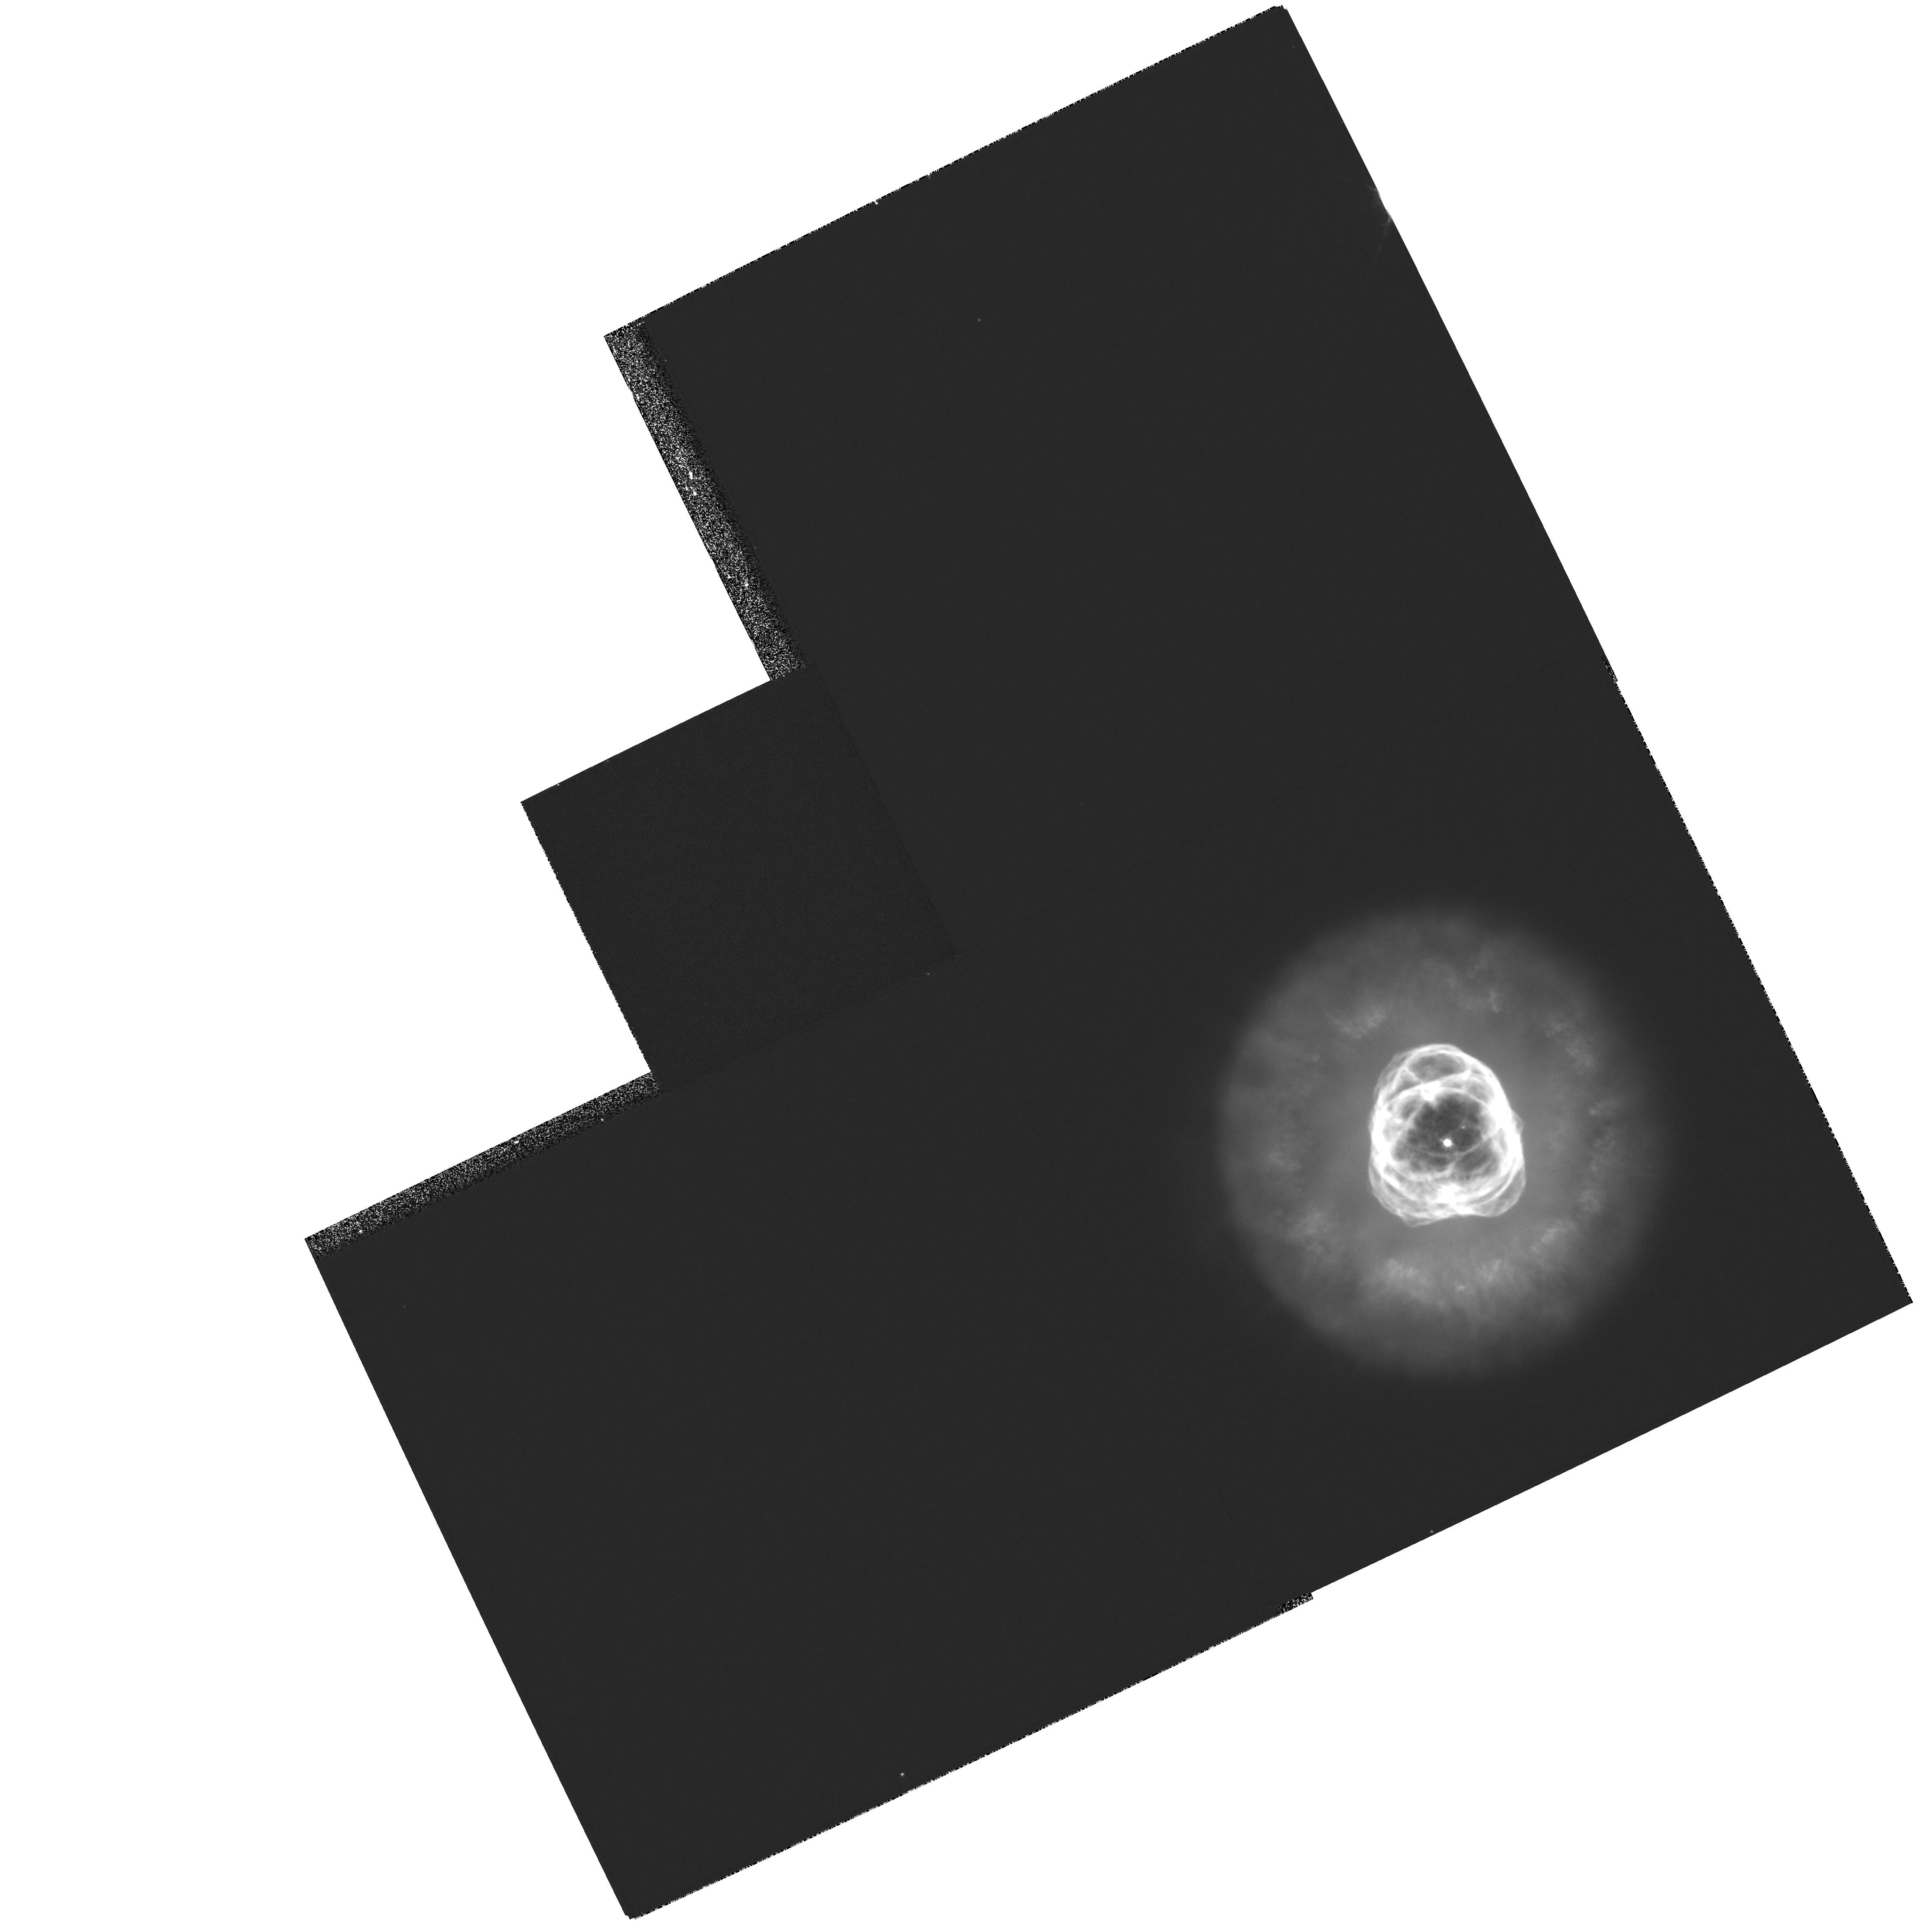
Target: NGC2392. Instrument: WFPC2/PC. Filter: F502N. Exposure: 7 min. Observation ID: hst_8499_01_wfpc2_pc_f502n_u60v01

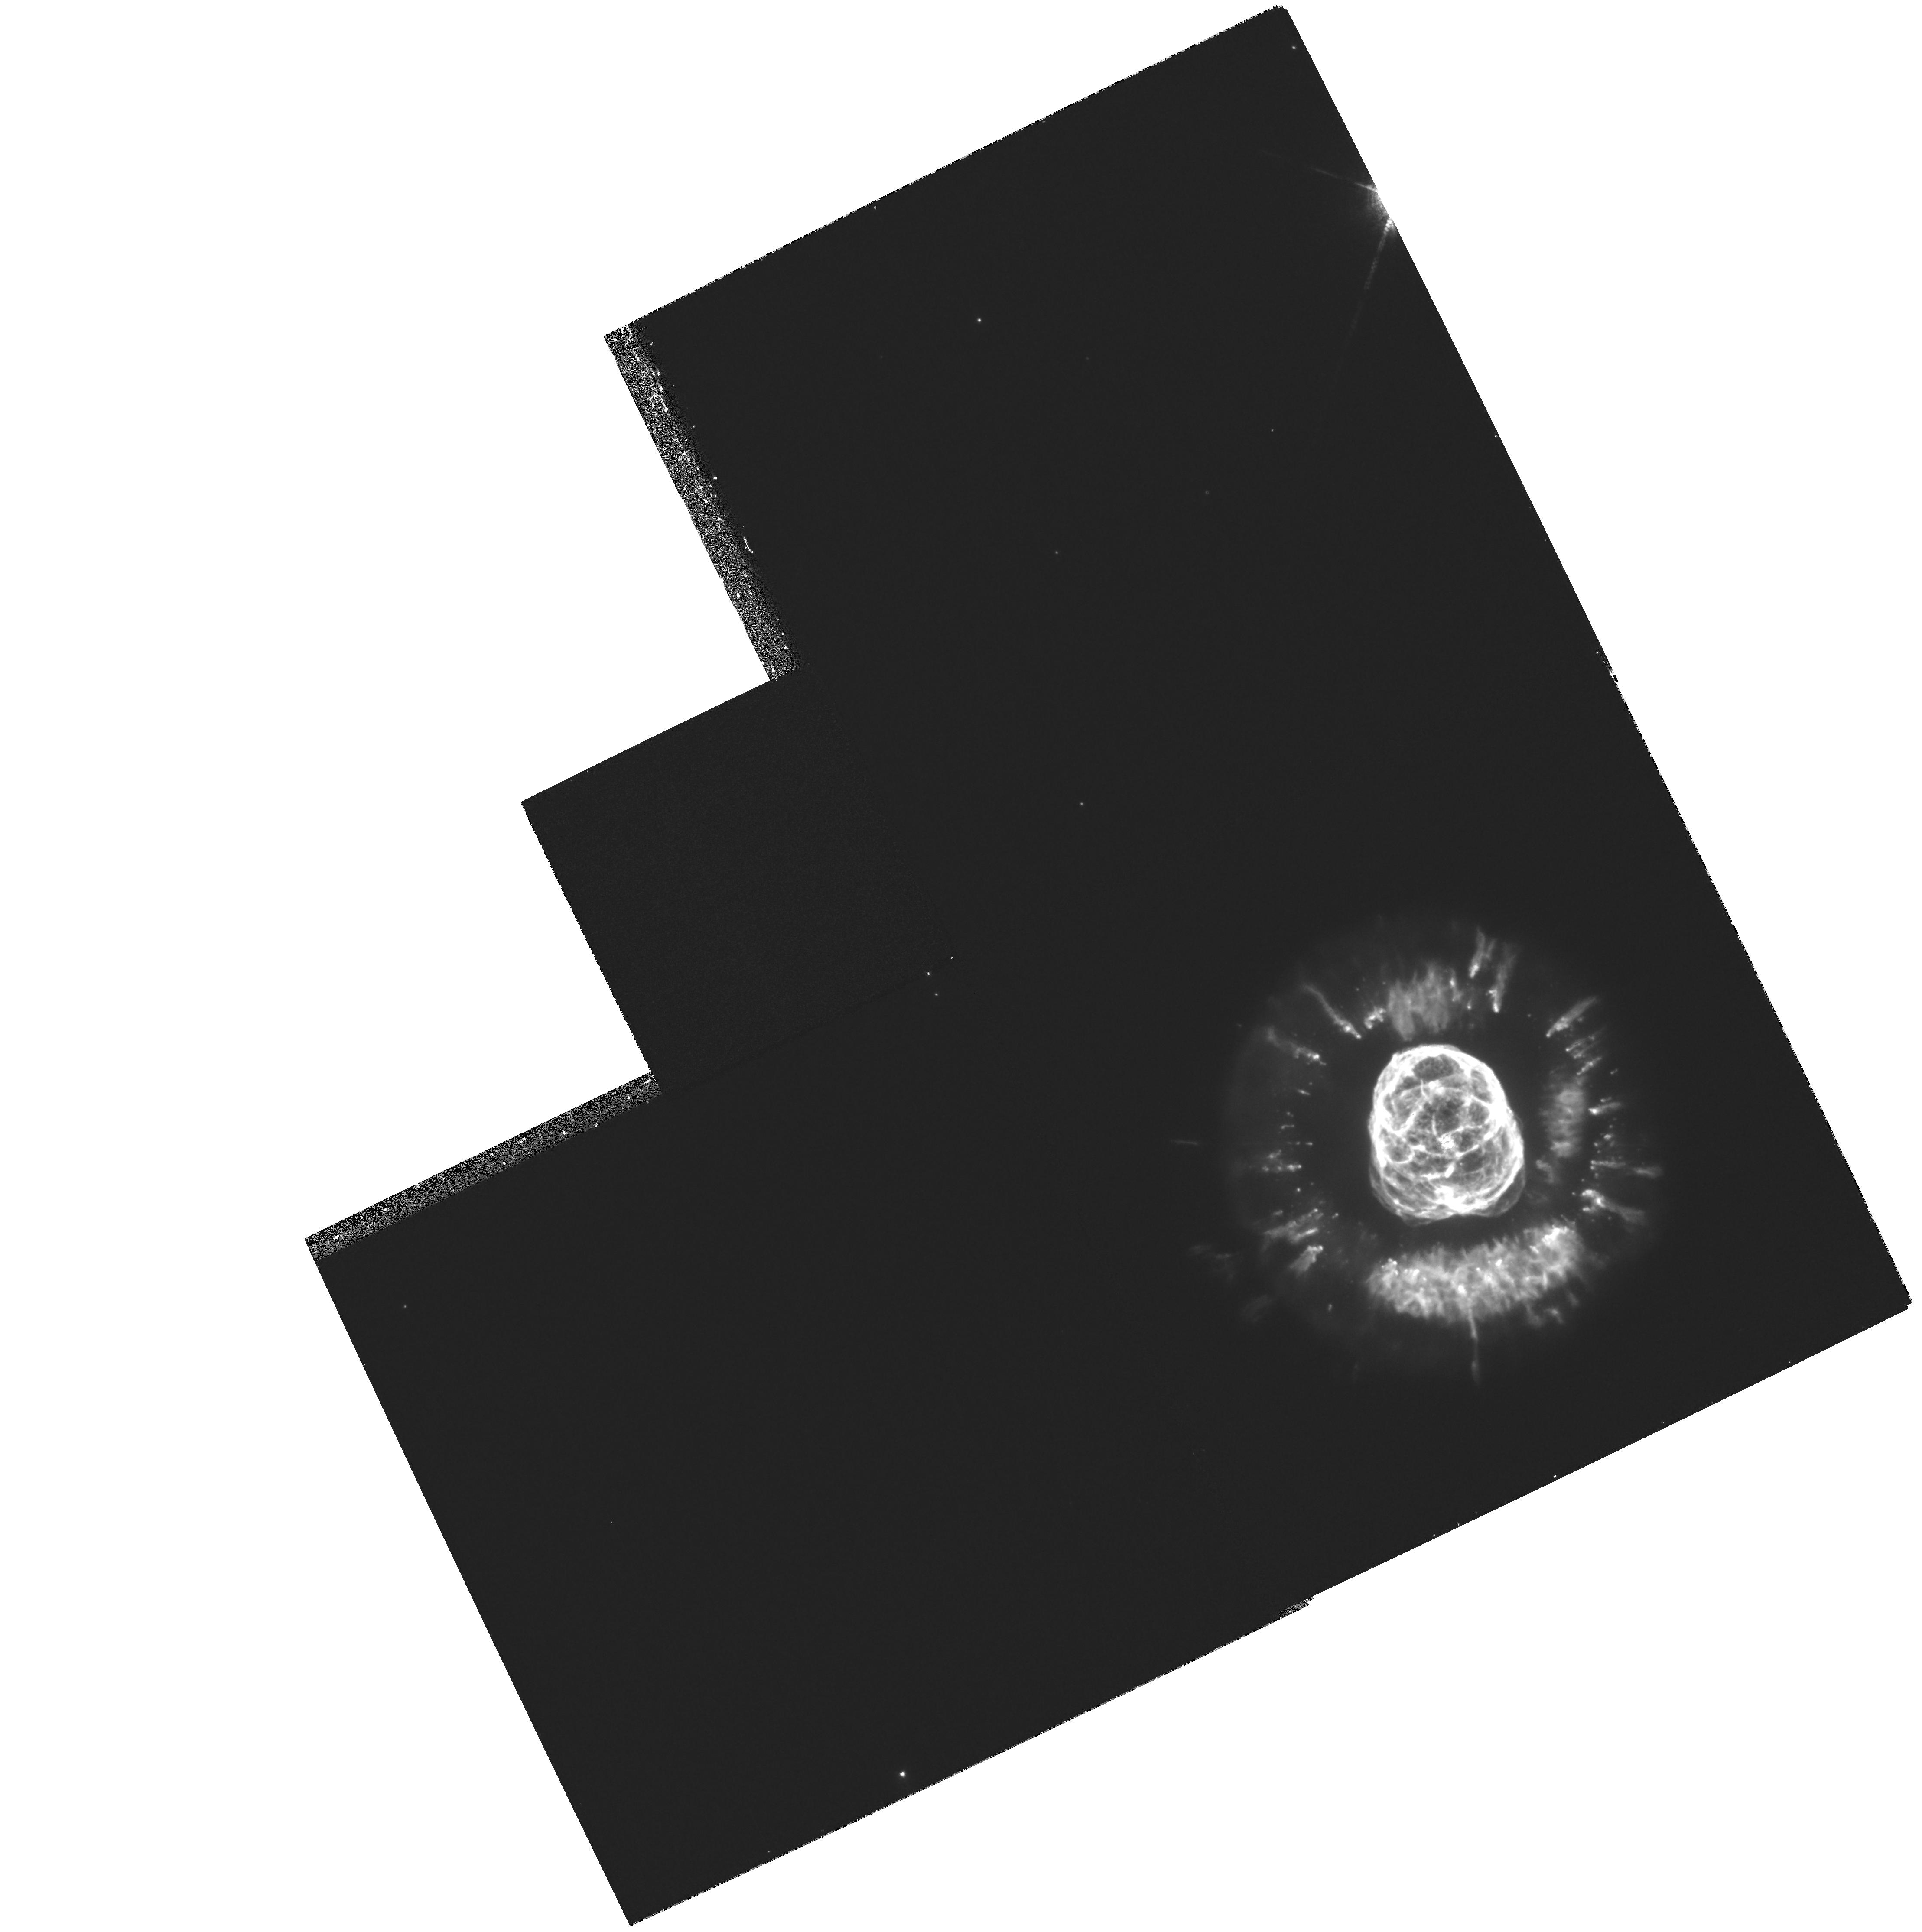
Target: NGC2392. Instrument: WFPC2/PC. Filter: F658N. Exposure: 23 min. Observation ID: hst_8499_01_wfpc2_pc_f658n_u60v01

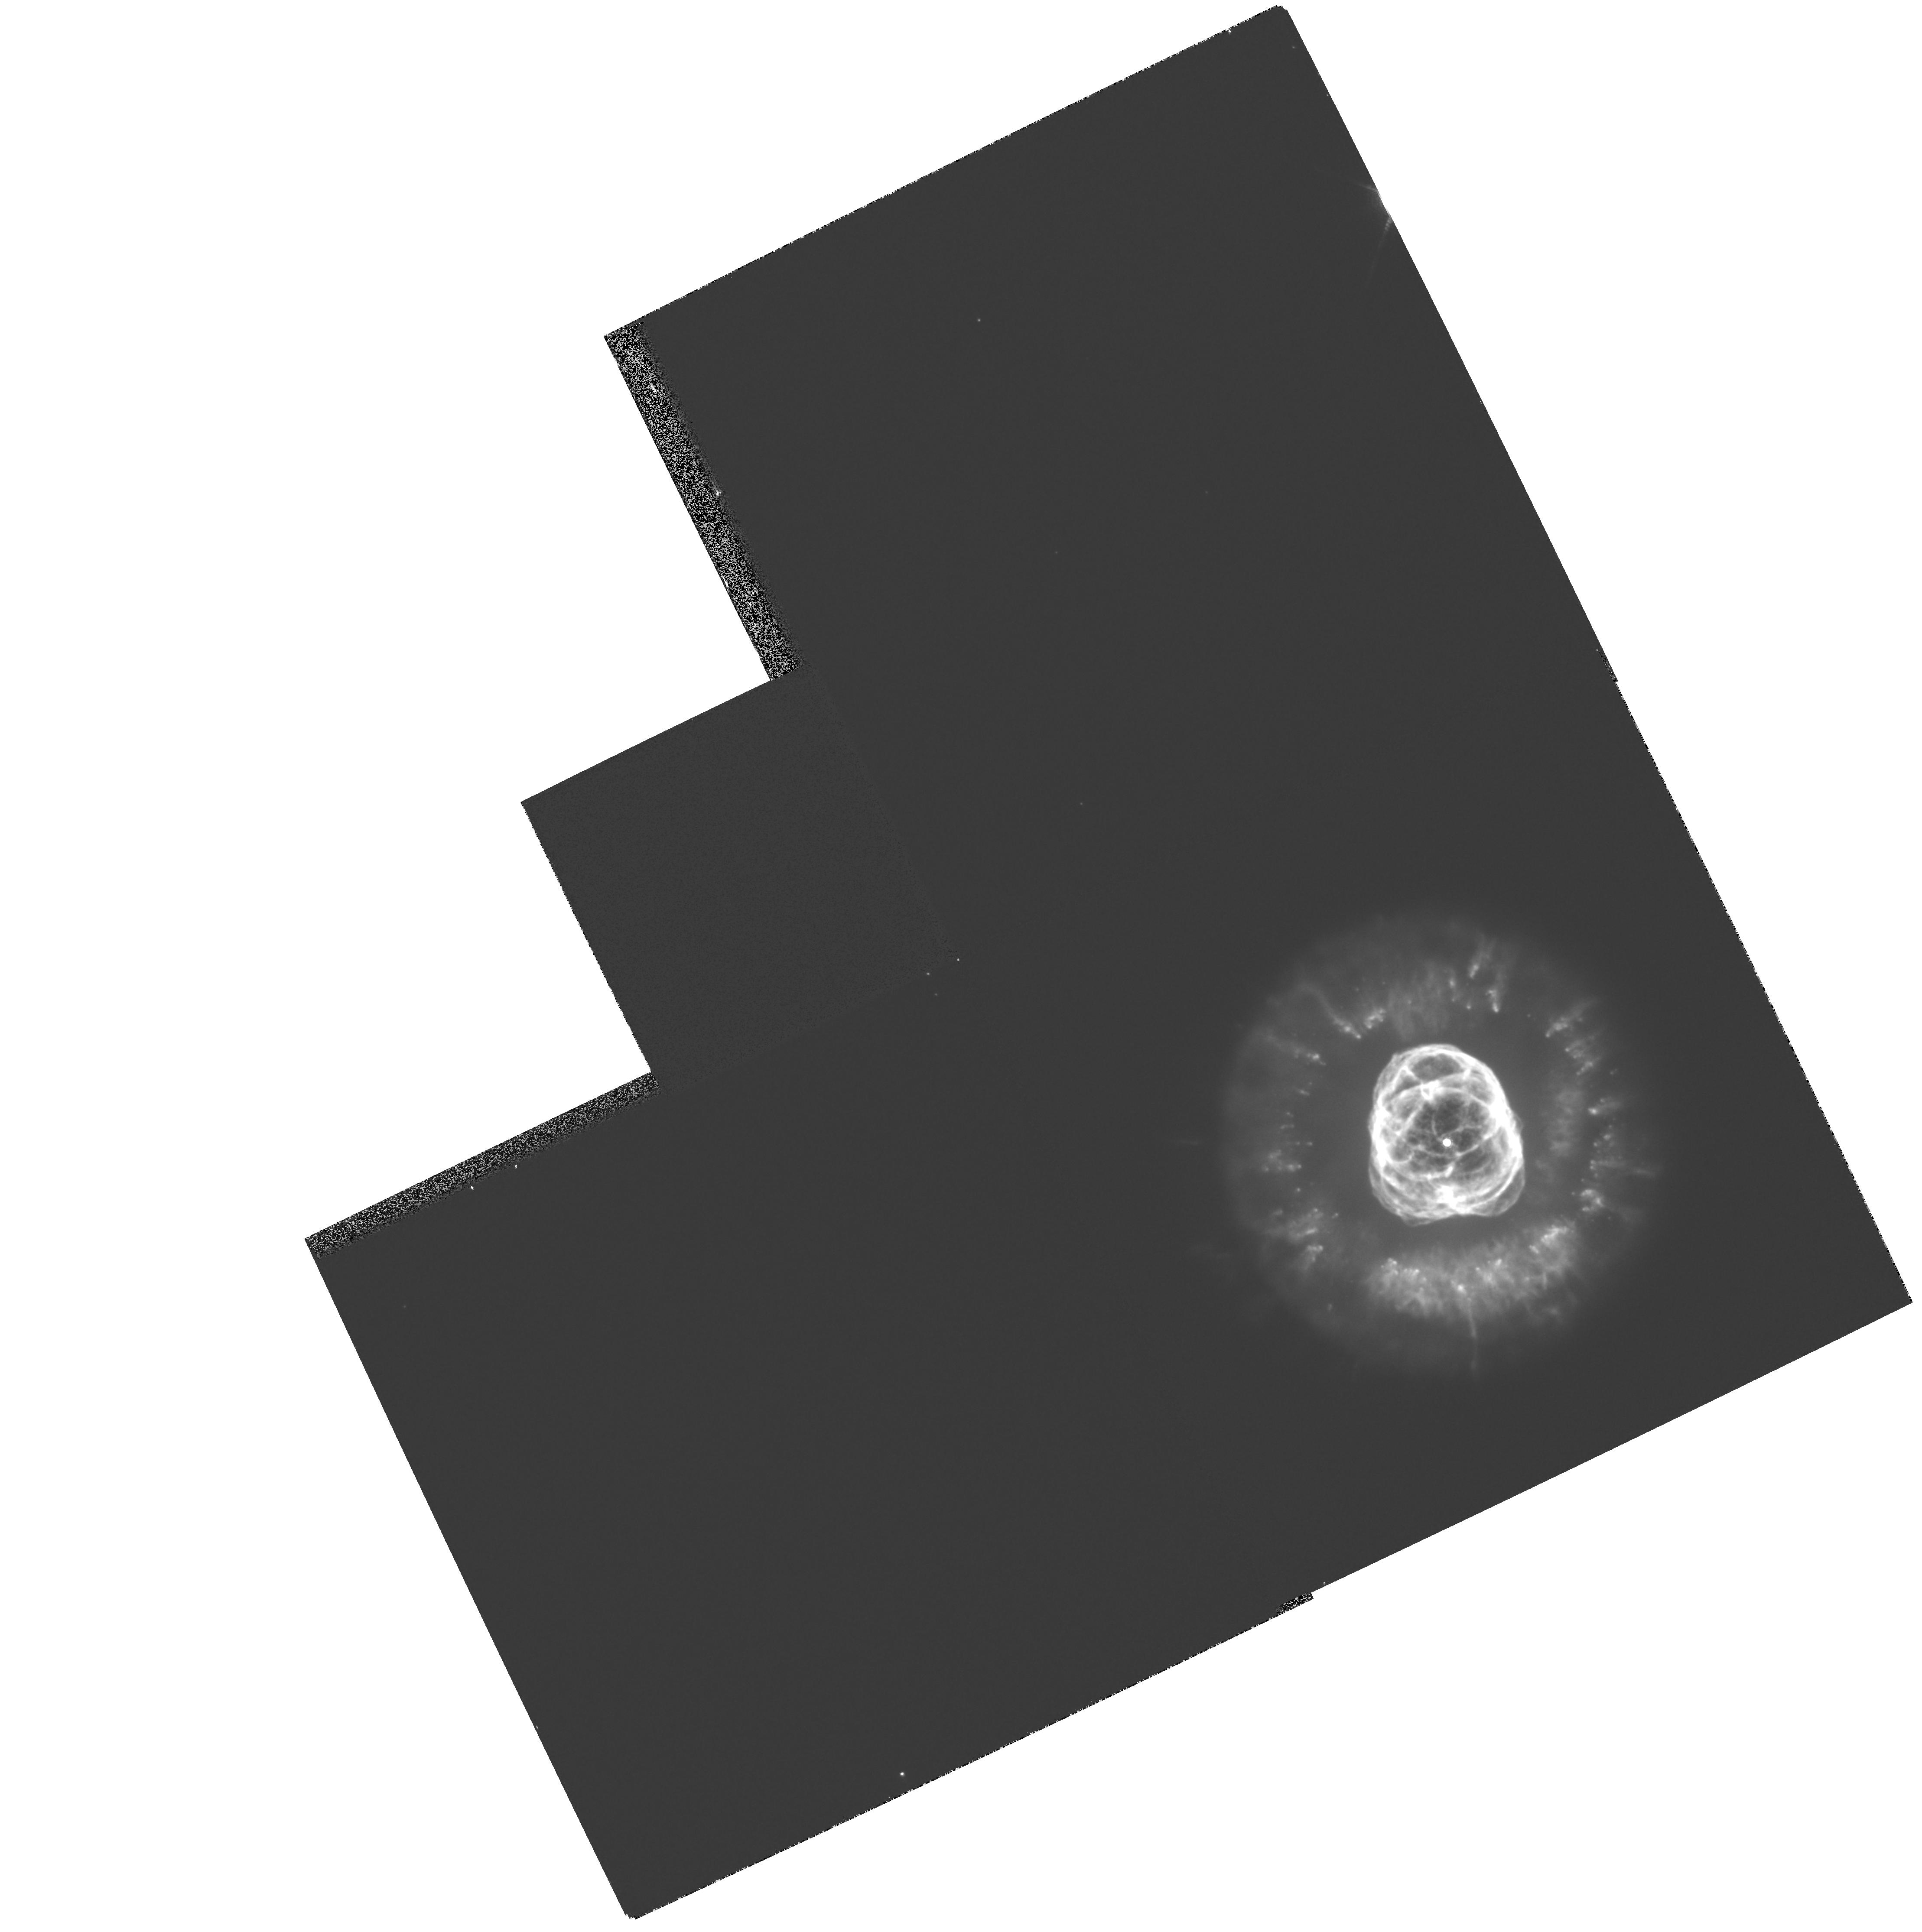
Target: NGC2392. Instrument: WFPC2/PC. Filter: F656N. Exposure: 7 min. Observation ID: hst_8499_01_wfpc2_pc_f656n_u60v01

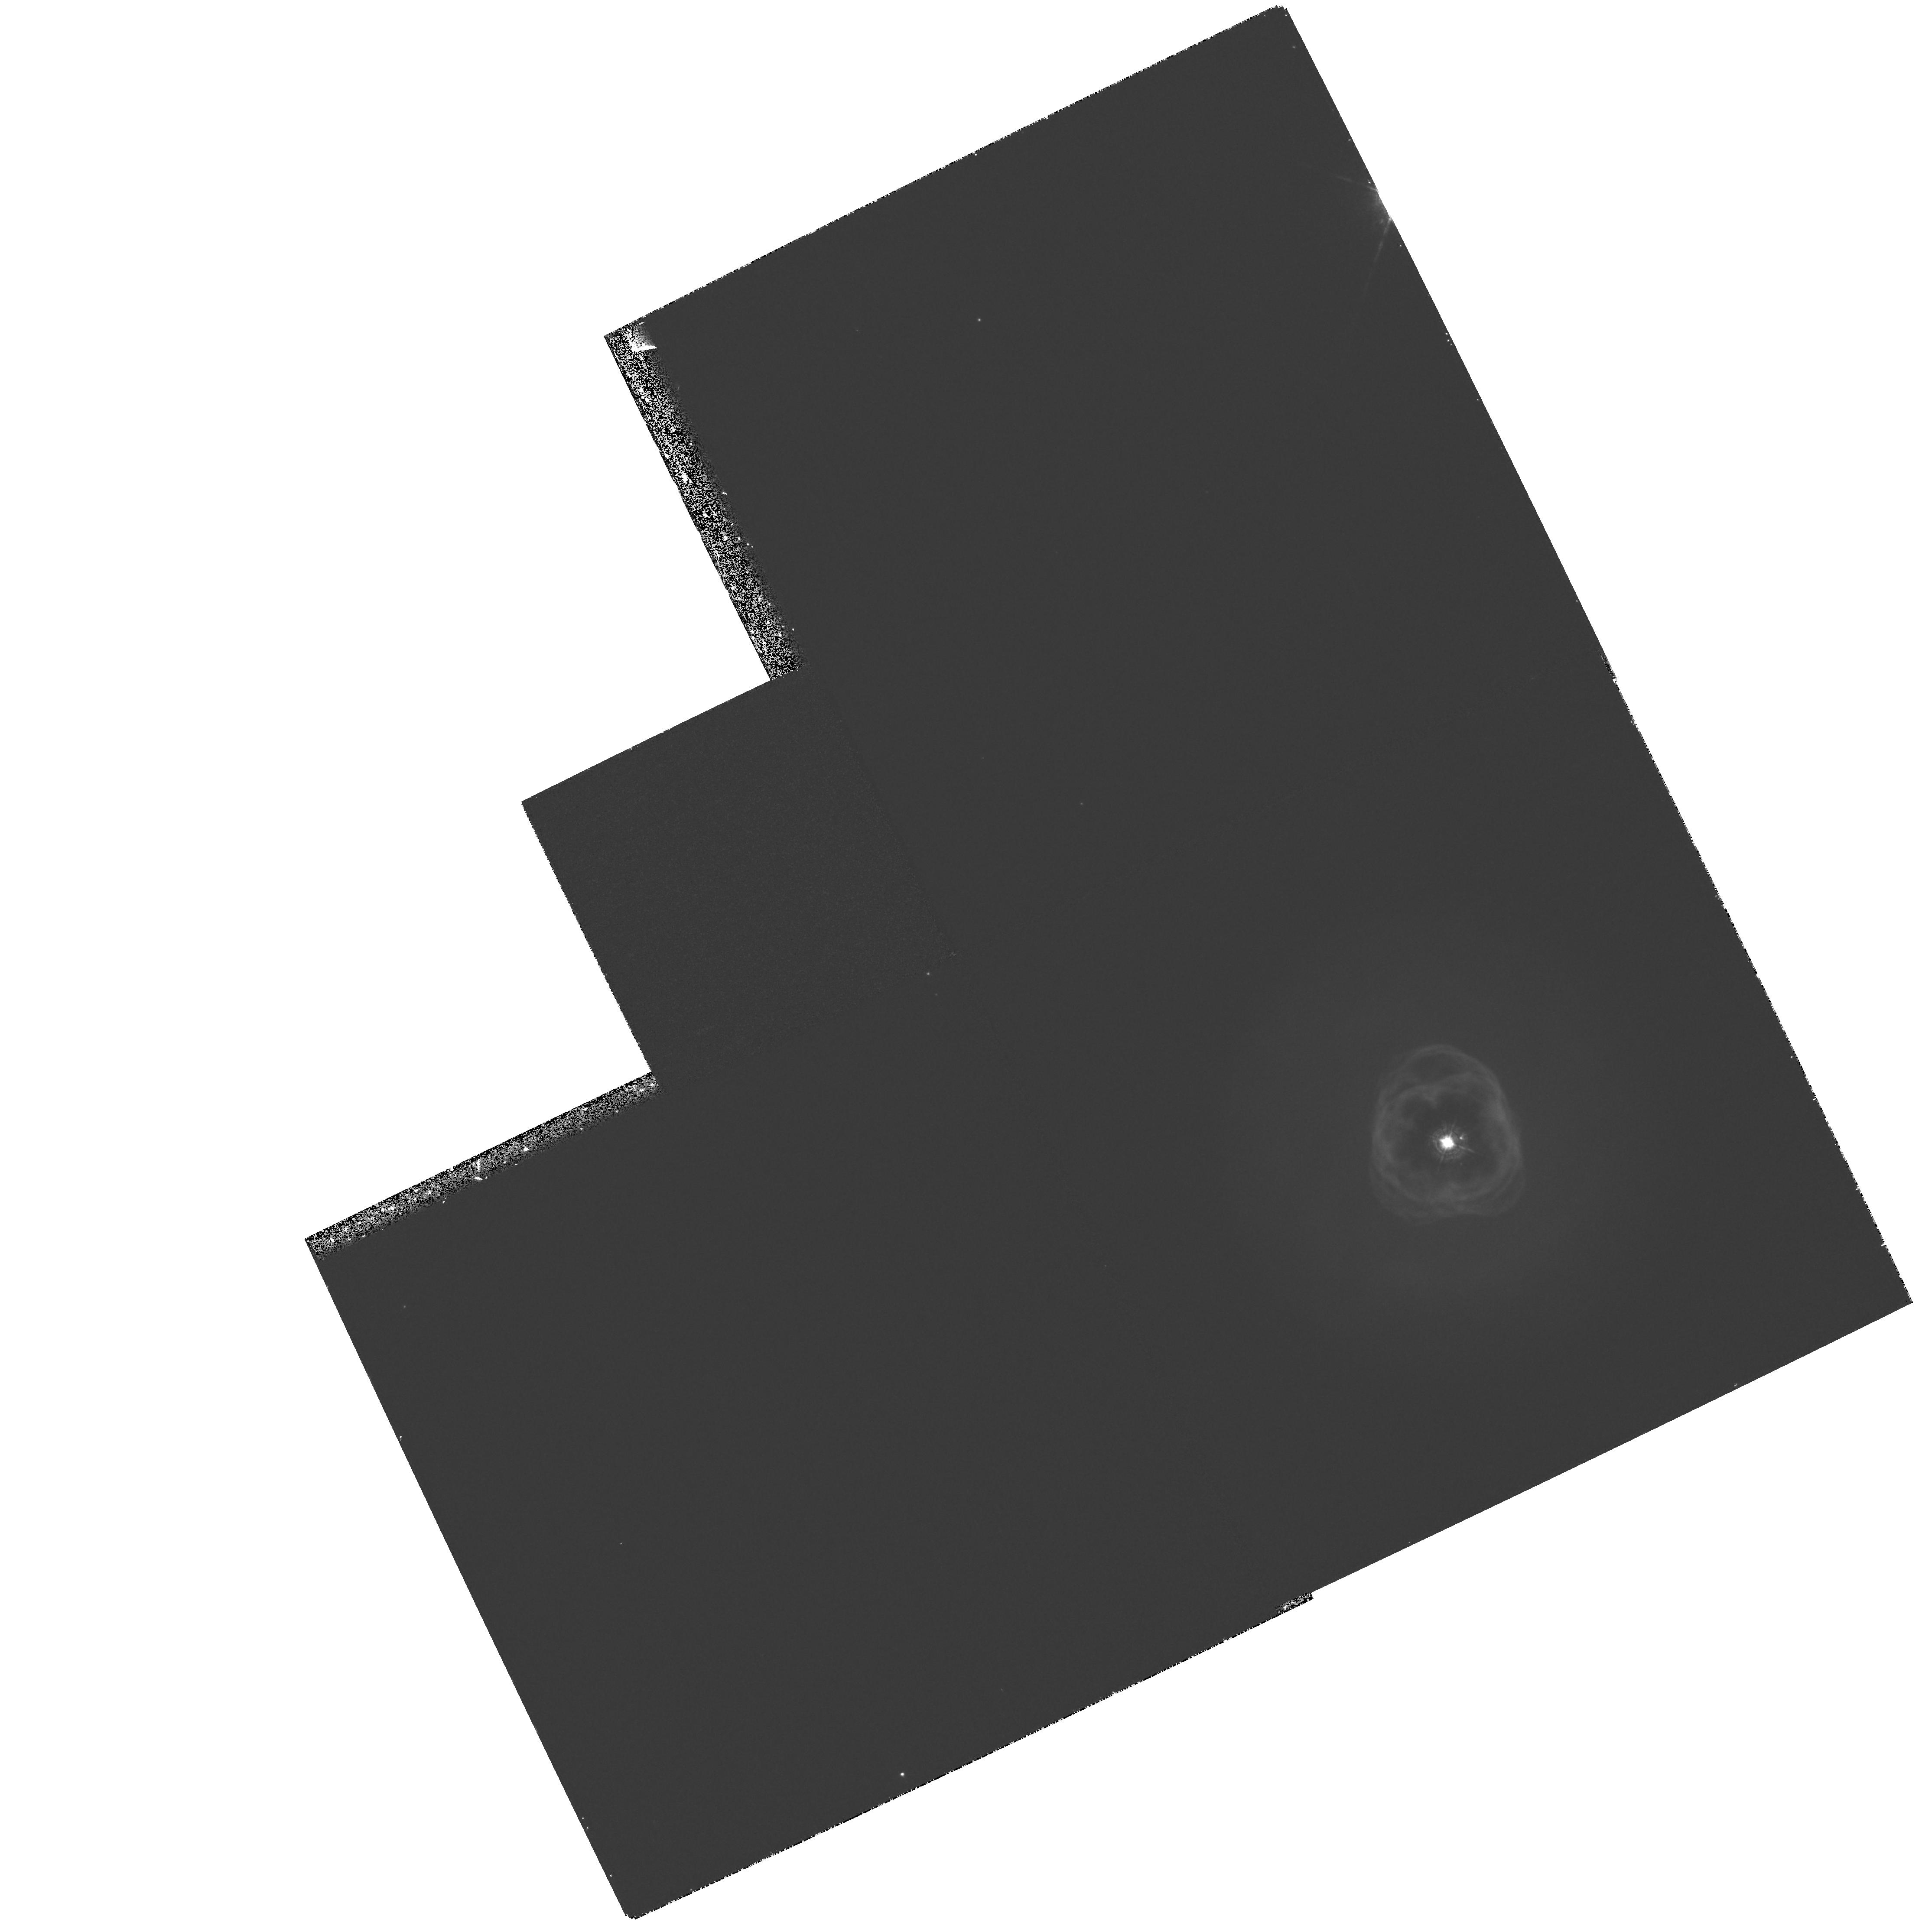
Target: NGC2392. Instrument: WFPC2/PC. Filter: F469N. Exposure: 23 min. Observation ID: hst_8499_01_wfpc2_pc_f469n_u60v01

Servicing Mission 3A Early Release Observation Program 1 (PI: Fruchter, Andrew S.)

We propose Early Release Observations (EROs) for Servicing Mission 3a (SM3a) designed to demonstrate that HST remains capable of producing the superb images and premier science for which it is celebrated. The program is divided into two sets of observations. The primary observation is a deep set of exposures on the core of Abell 2218, a cluster of both scientific importance and great beauty. A much shorter set of observations on NGC 2392, the "Eskimo" nebula, should provide a striking image of a planetary nebula which displays an unusual array of morphological features. This proposal number (8499) is for the imaging of NGC 2392.